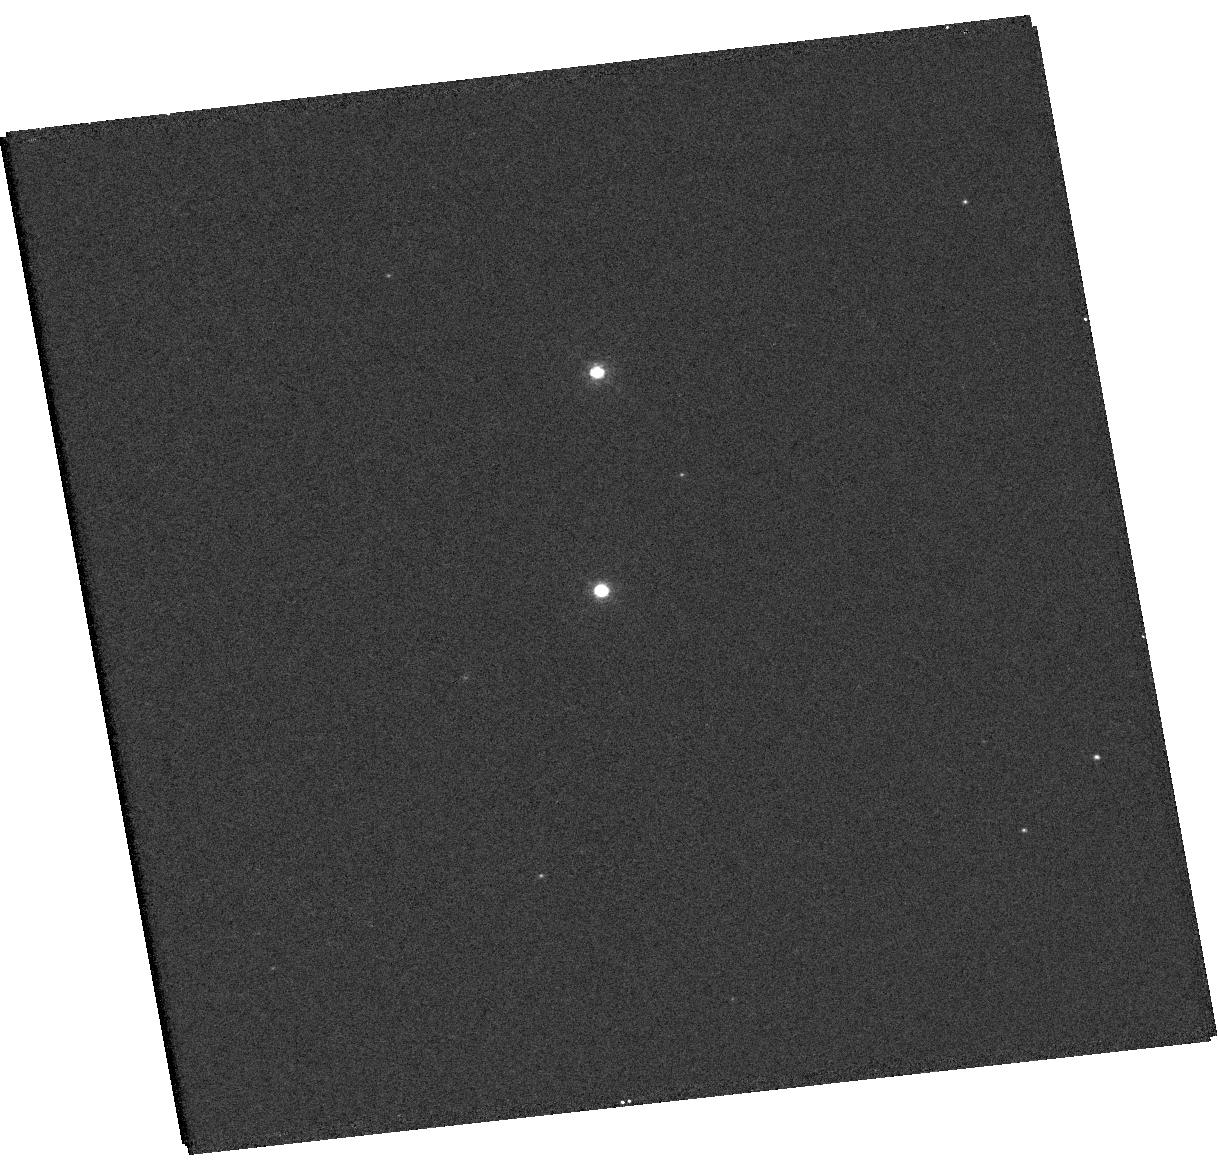
Target: V-V392-PER
Instrument: WFC3/UVIS
Filter: F502N
Exposure: 11 min
Observation ID: hst_15668_01_wfc3_uvis_f502n_idyf01

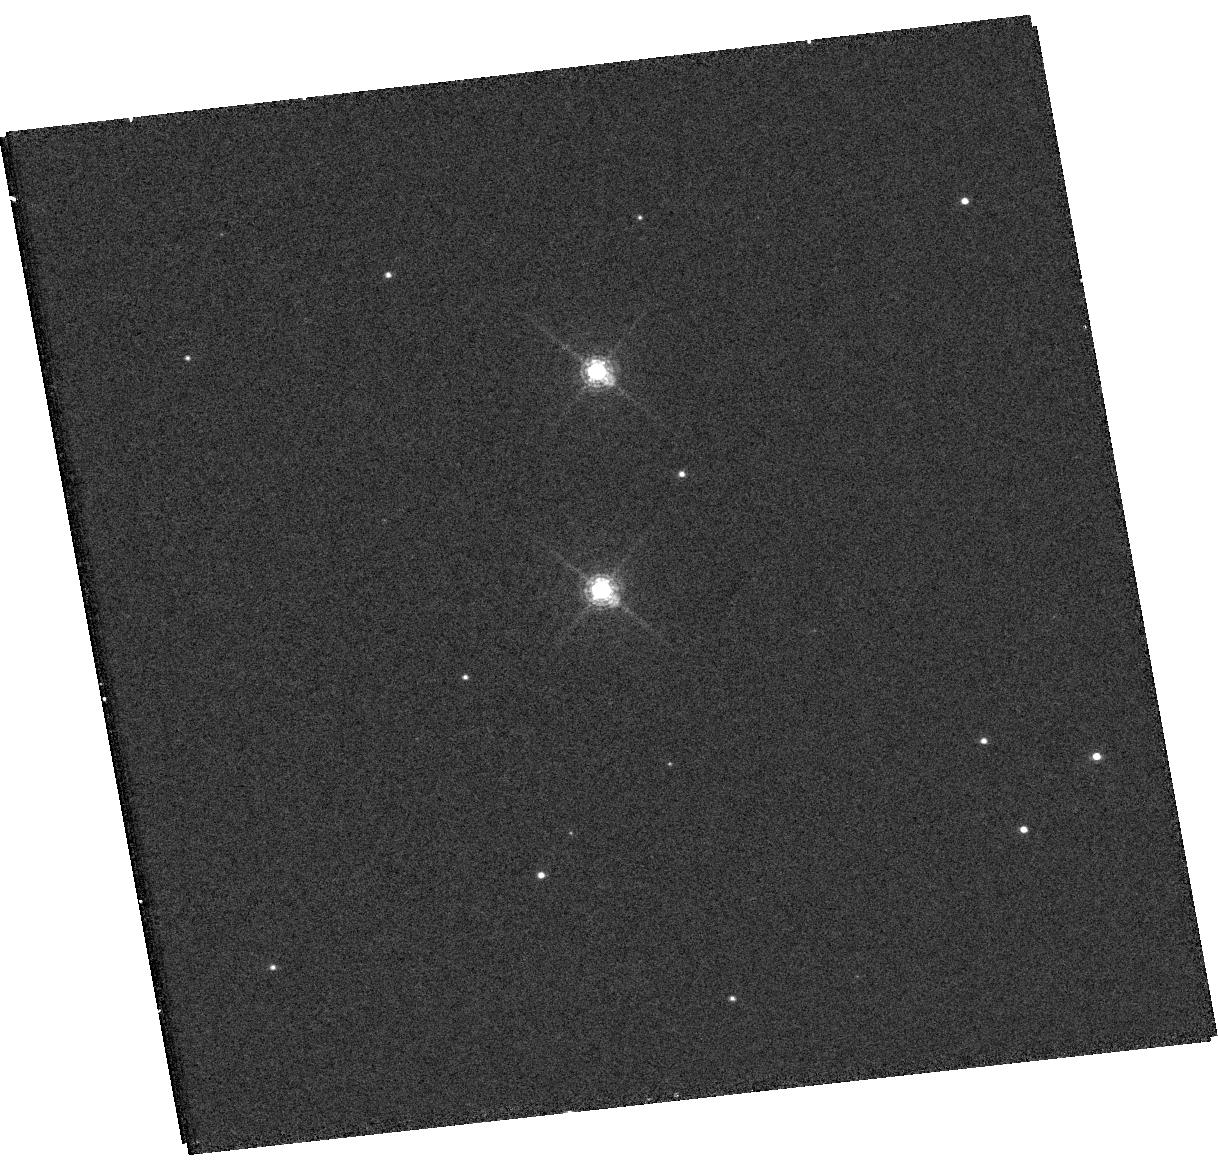
Target: V-V392-PER
Instrument: WFC3/UVIS
Filter: F657N
Exposure: 13 min
Observation ID: hst_15668_02_wfc3_uvis_f657n_idyf02

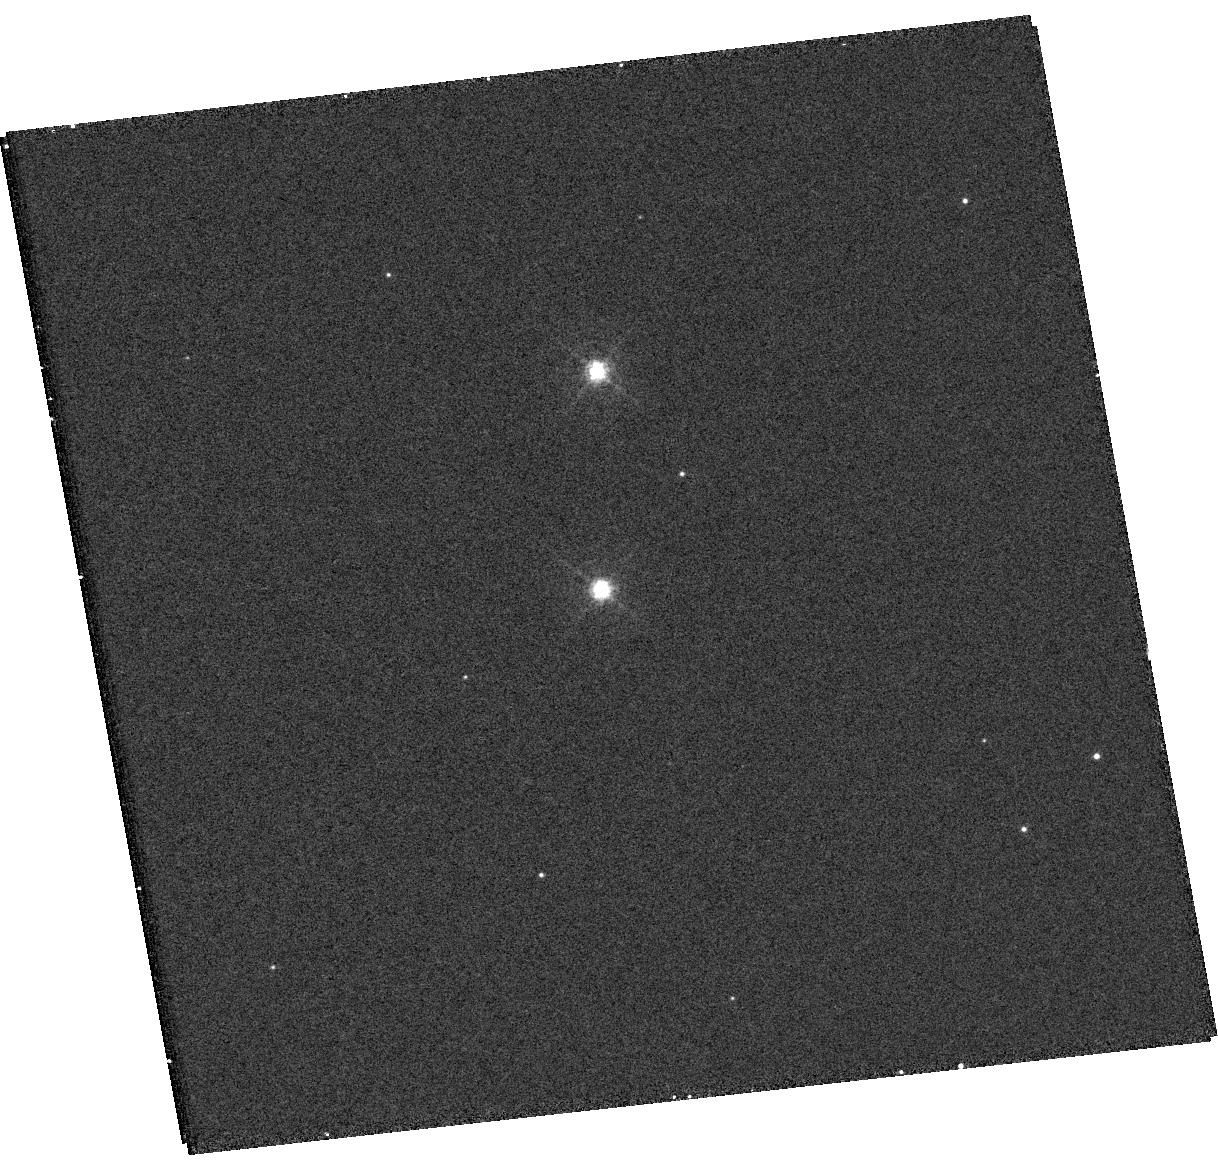
Target: V-V392-PER
Instrument: WFC3/UVIS
Filter: F502N
Exposure: 19 min
Observation ID: hst_15668_02_wfc3_uvis_f502n_idyf02

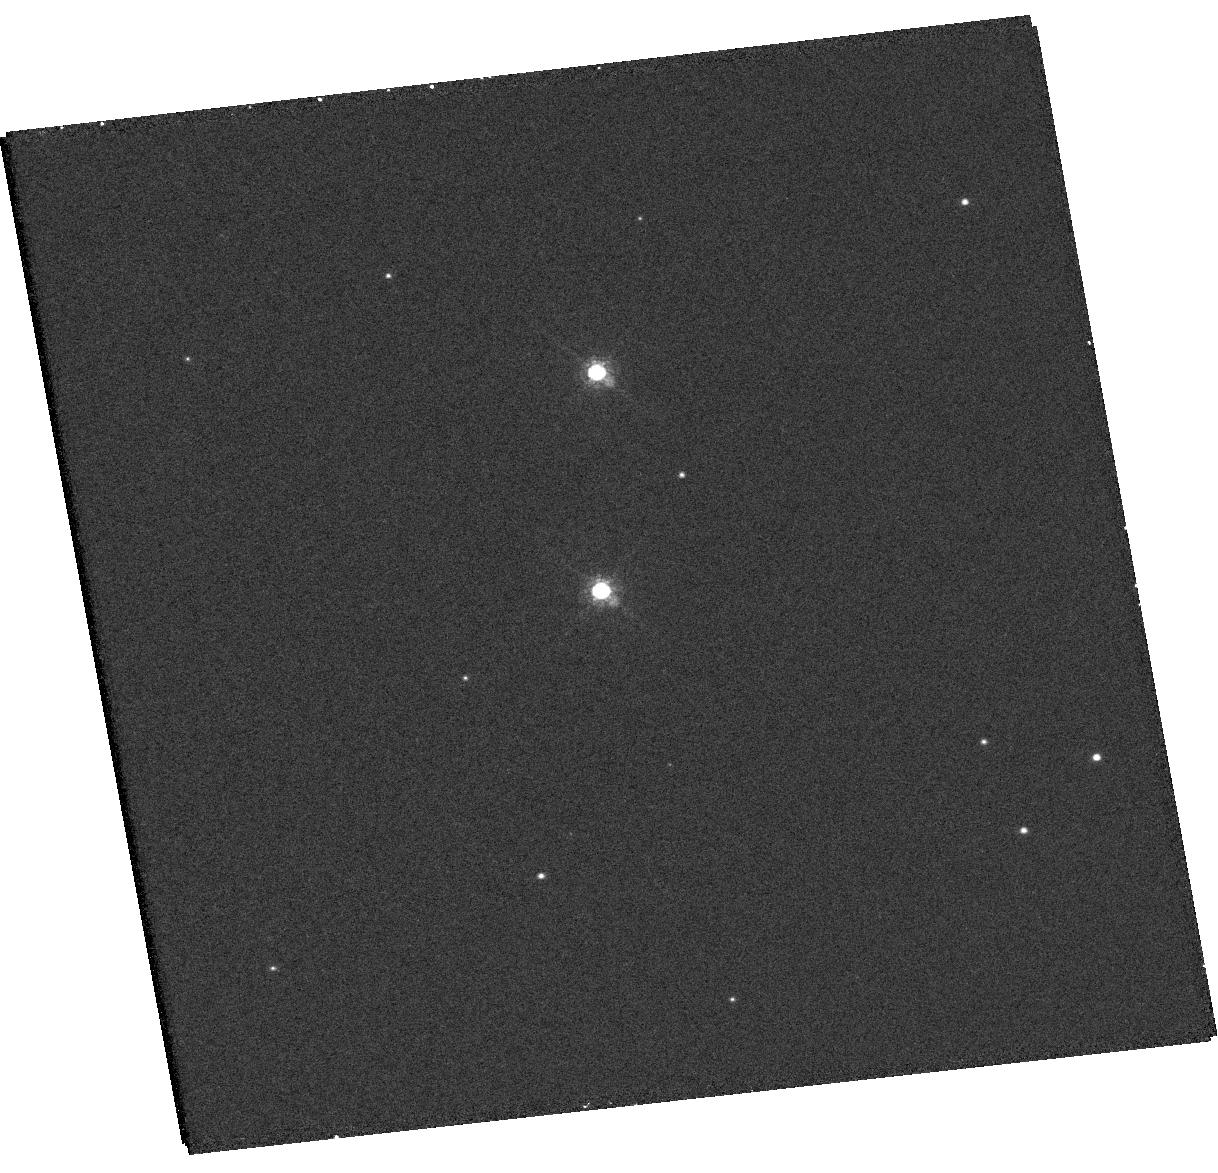
Target: V-V392-PER
Instrument: WFC3/UVIS
Filter: F657N
Exposure: 11 min
Observation ID: hst_15668_01_wfc3_uvis_f657n_idyf01

Monitoring and Imaging Classical Novae (PI: Linford, Justin D.)

We request 36.0 hours of VLA time during NRAO semester 2019A: 12.0 hours (4 targets, 8 epochs total, 1.5 hours per epoch) during B-configuration to build the radio light curves of 4 classical novae and 24.0 hours (5 targets, 8 epochs total, 3.0 hours per epoch) during A-configuration to image the expanding thermal ejecta of 5 novae. These VLA observations are crucial to completing our study of these novae, and to testing our theory of gamma-ray production in novae. The high angular resolution during A-configuration is essential to the interpretation of the radio light curves and to learn how the nova morphologies have evolved since the previous A-configuration in 2018. We further request 4 orbits of Hubble Space Telescope (HST) time to image optically-thin line emission and to obtain spatially-resolved spectroscopic data on V392 Per. These HST images will provide information about diffuse material in the ejecta that is not detectable by VLA and provide more details on the kinematics of the explosions at angular resolutions comparable to the VLA in A-configuration, tying together the radio and optical data sets on this source.